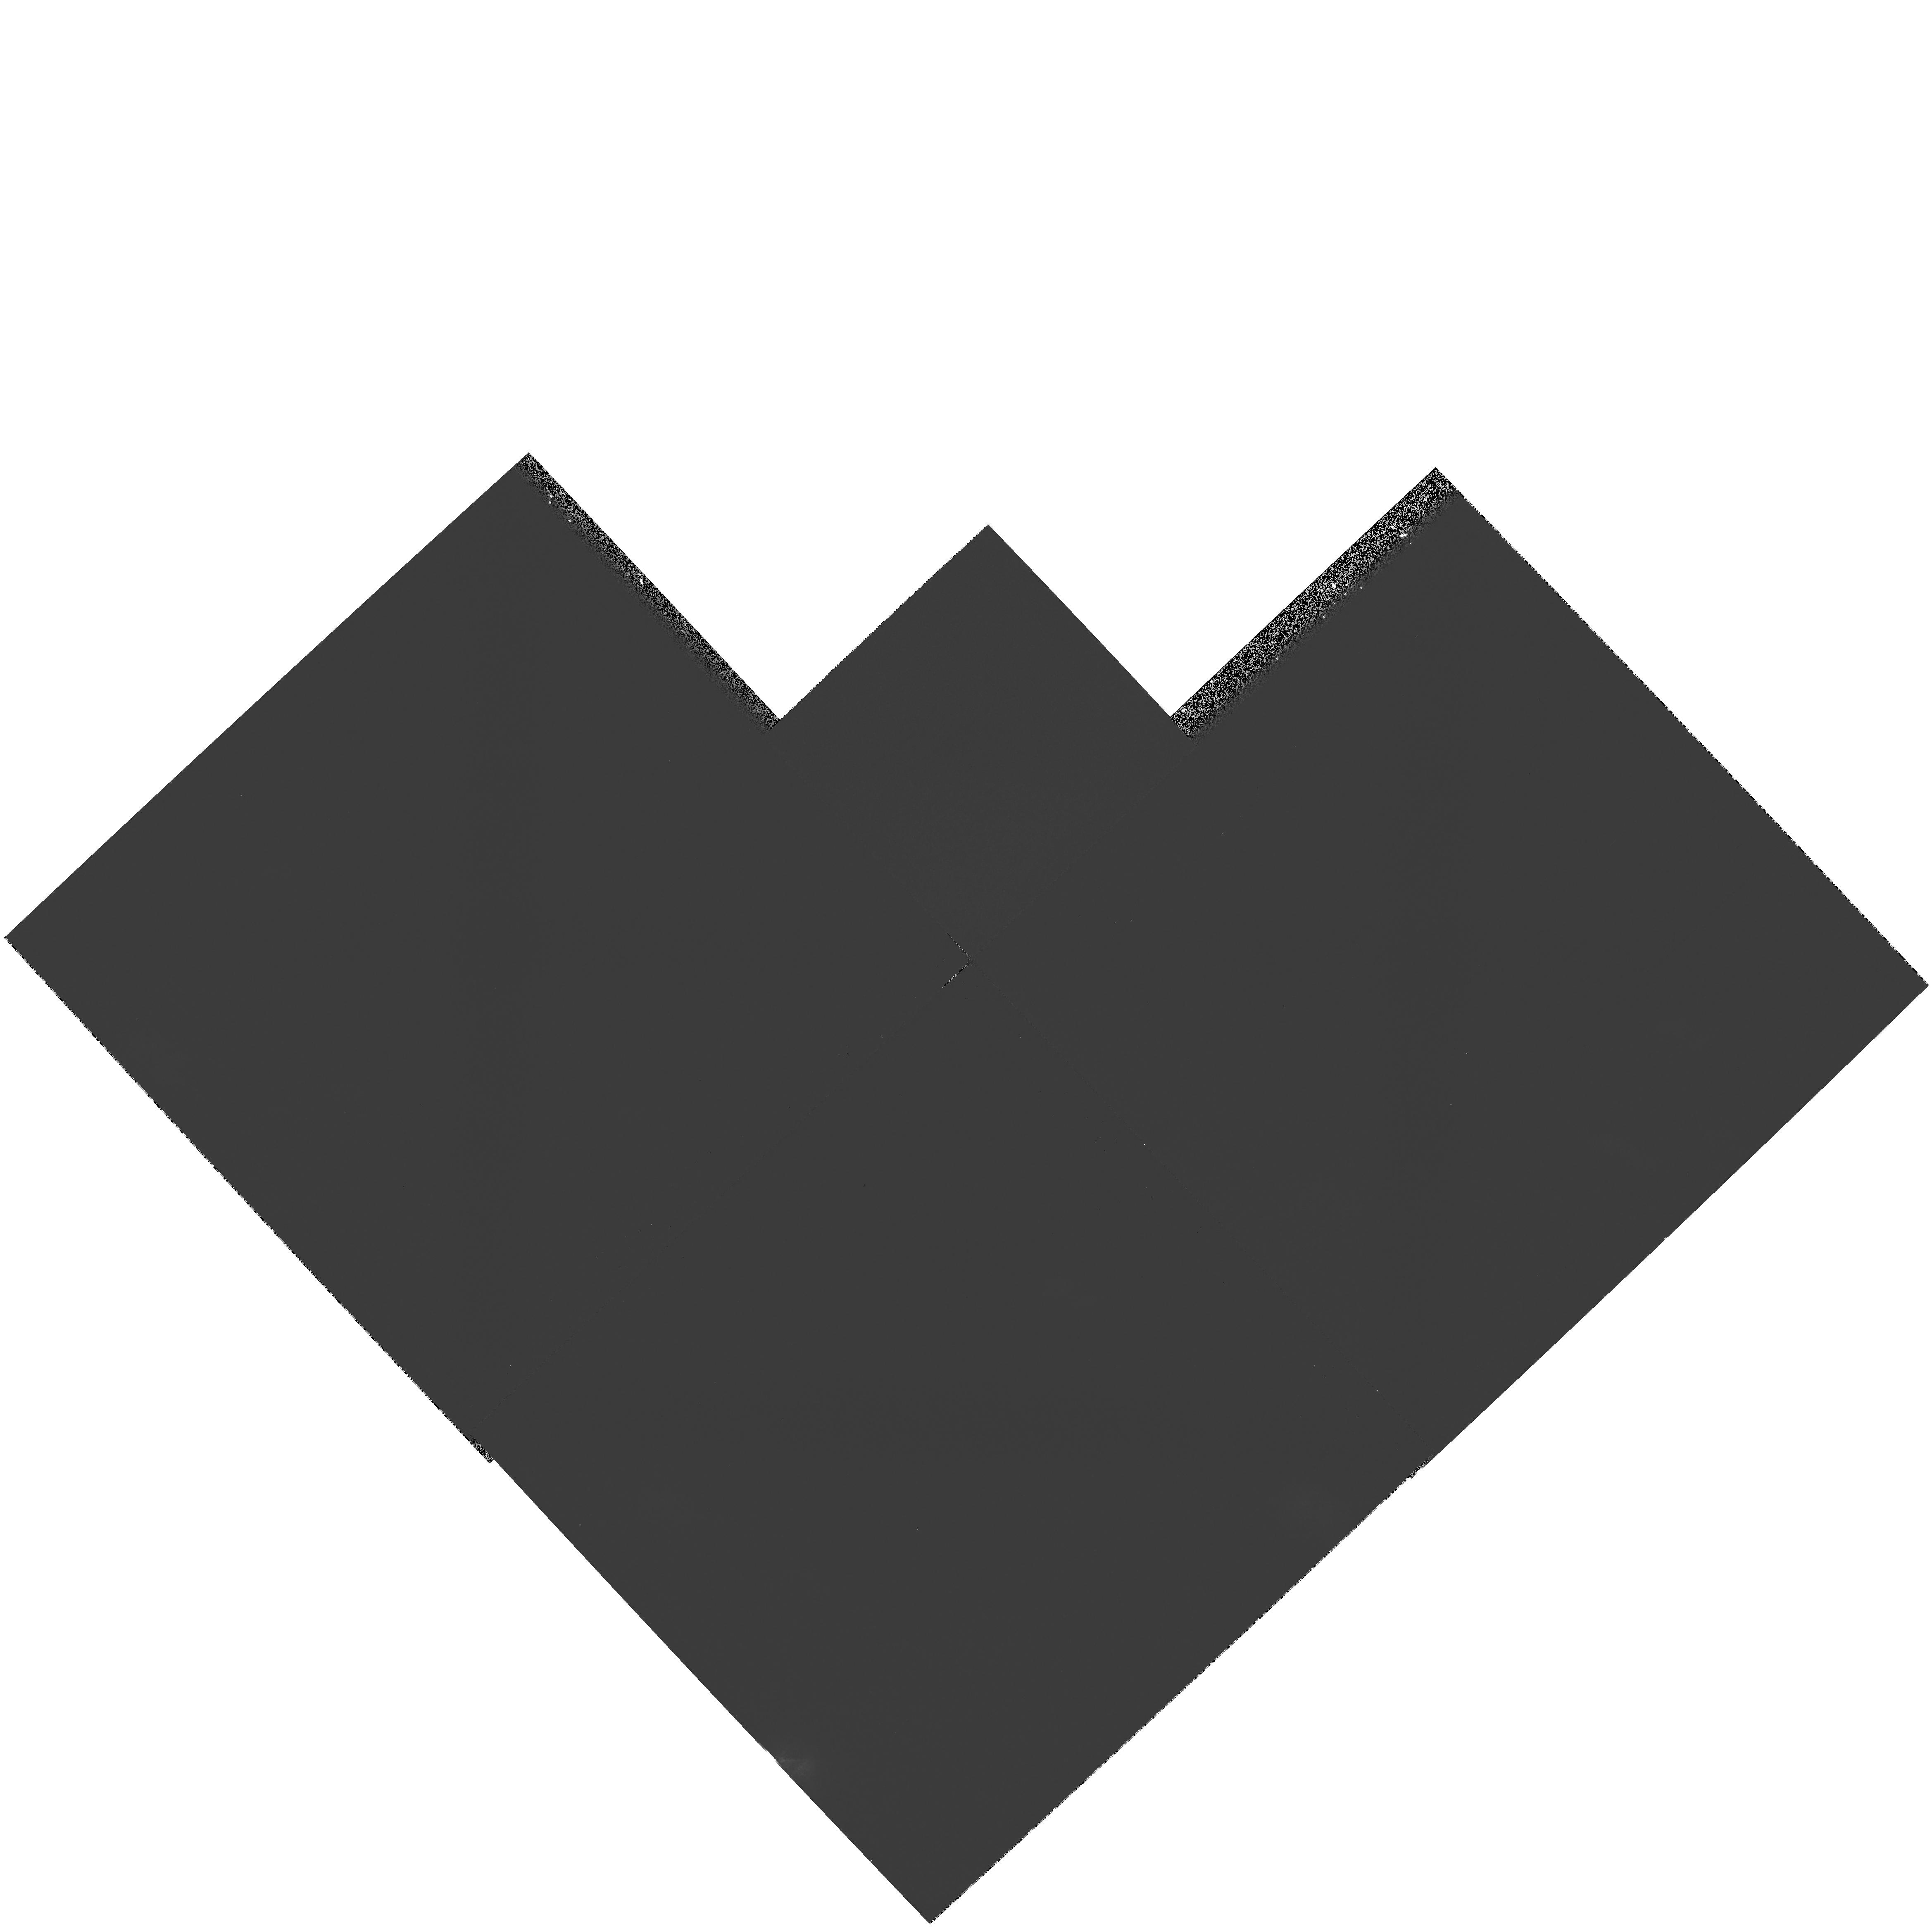
Target: field at RA 257.288°, Dec 67.374°
Instrument: WFPC2/PC
Filter: F606W
Exposure: 20 min
Observation ID: hst_6963_11_wfpc2_pc_f606w_u4fl11

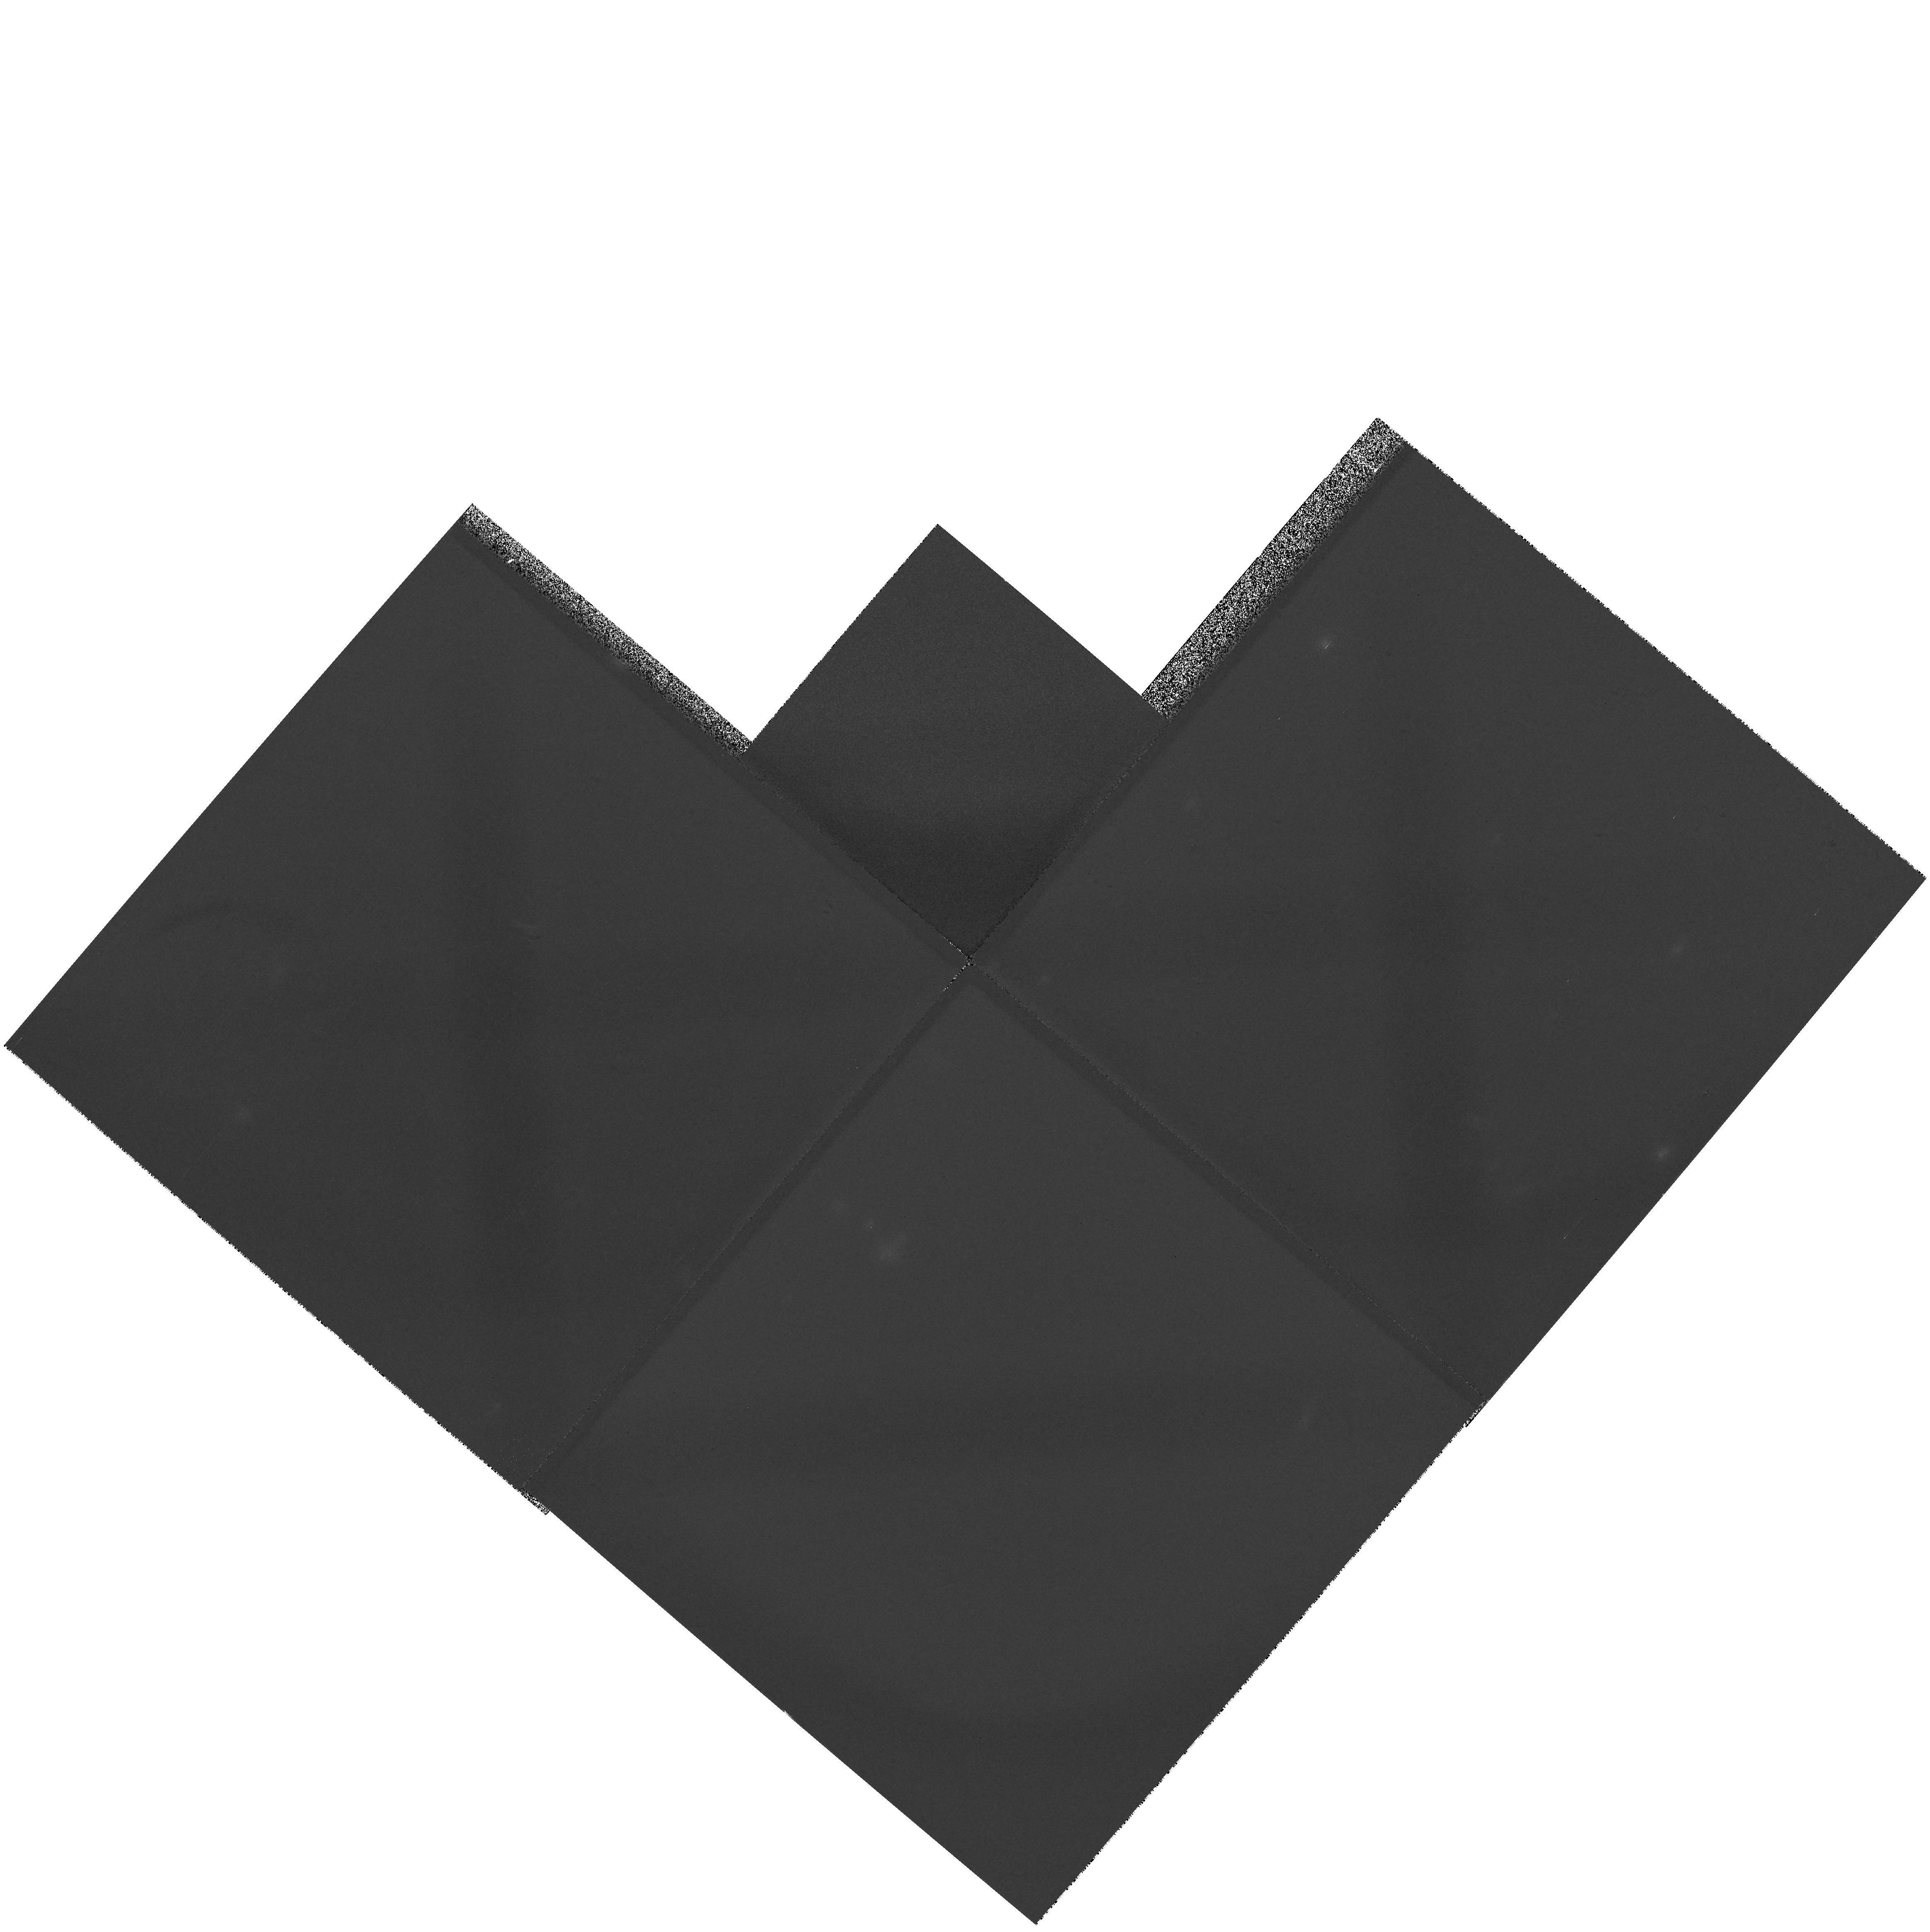
Target: field at RA 257.474°, Dec 71.471°
Instrument: WFPC2/PC
Filter: F606W
Exposure: 21 min
Observation ID: hst_6963_01_wfpc2_pc_f606w_u4fl01

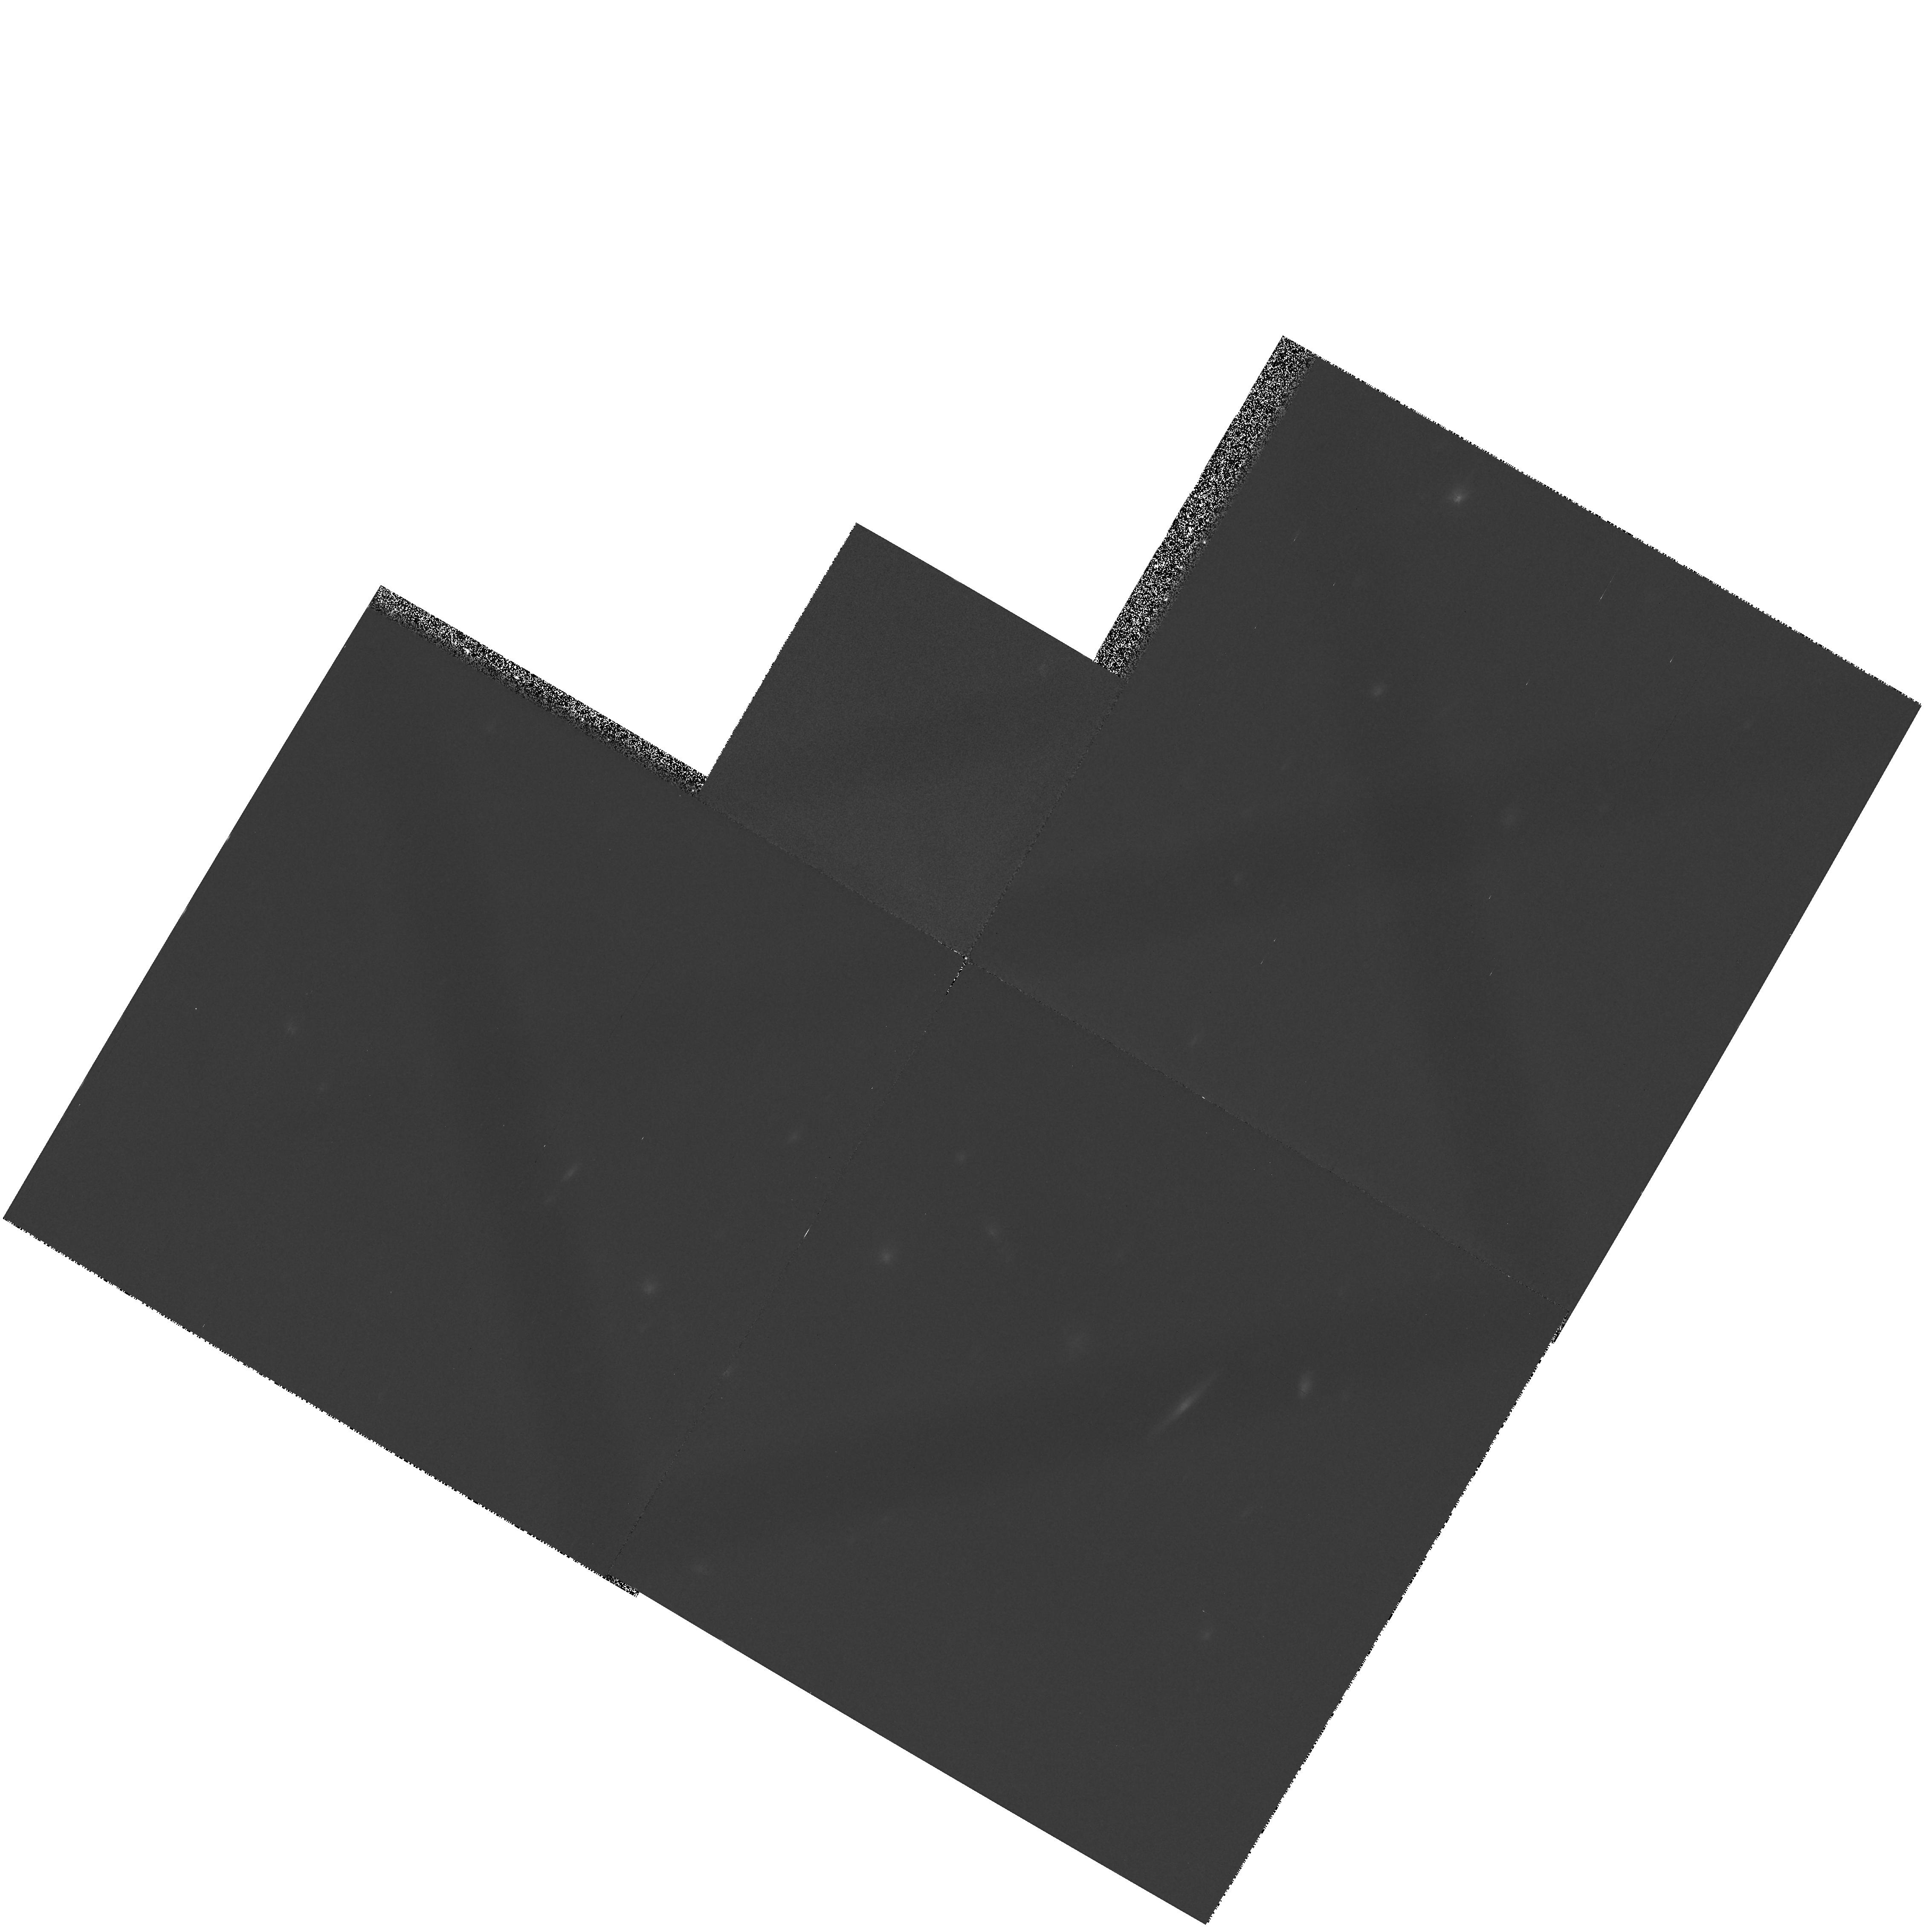
Target: field at RA 257.237°, Dec 69.468°
Instrument: WFPC2/PC
Filter: F606W
Exposure: 20 min
Observation ID: hst_6963_10_wfpc2_pc_f606w_u4fl10

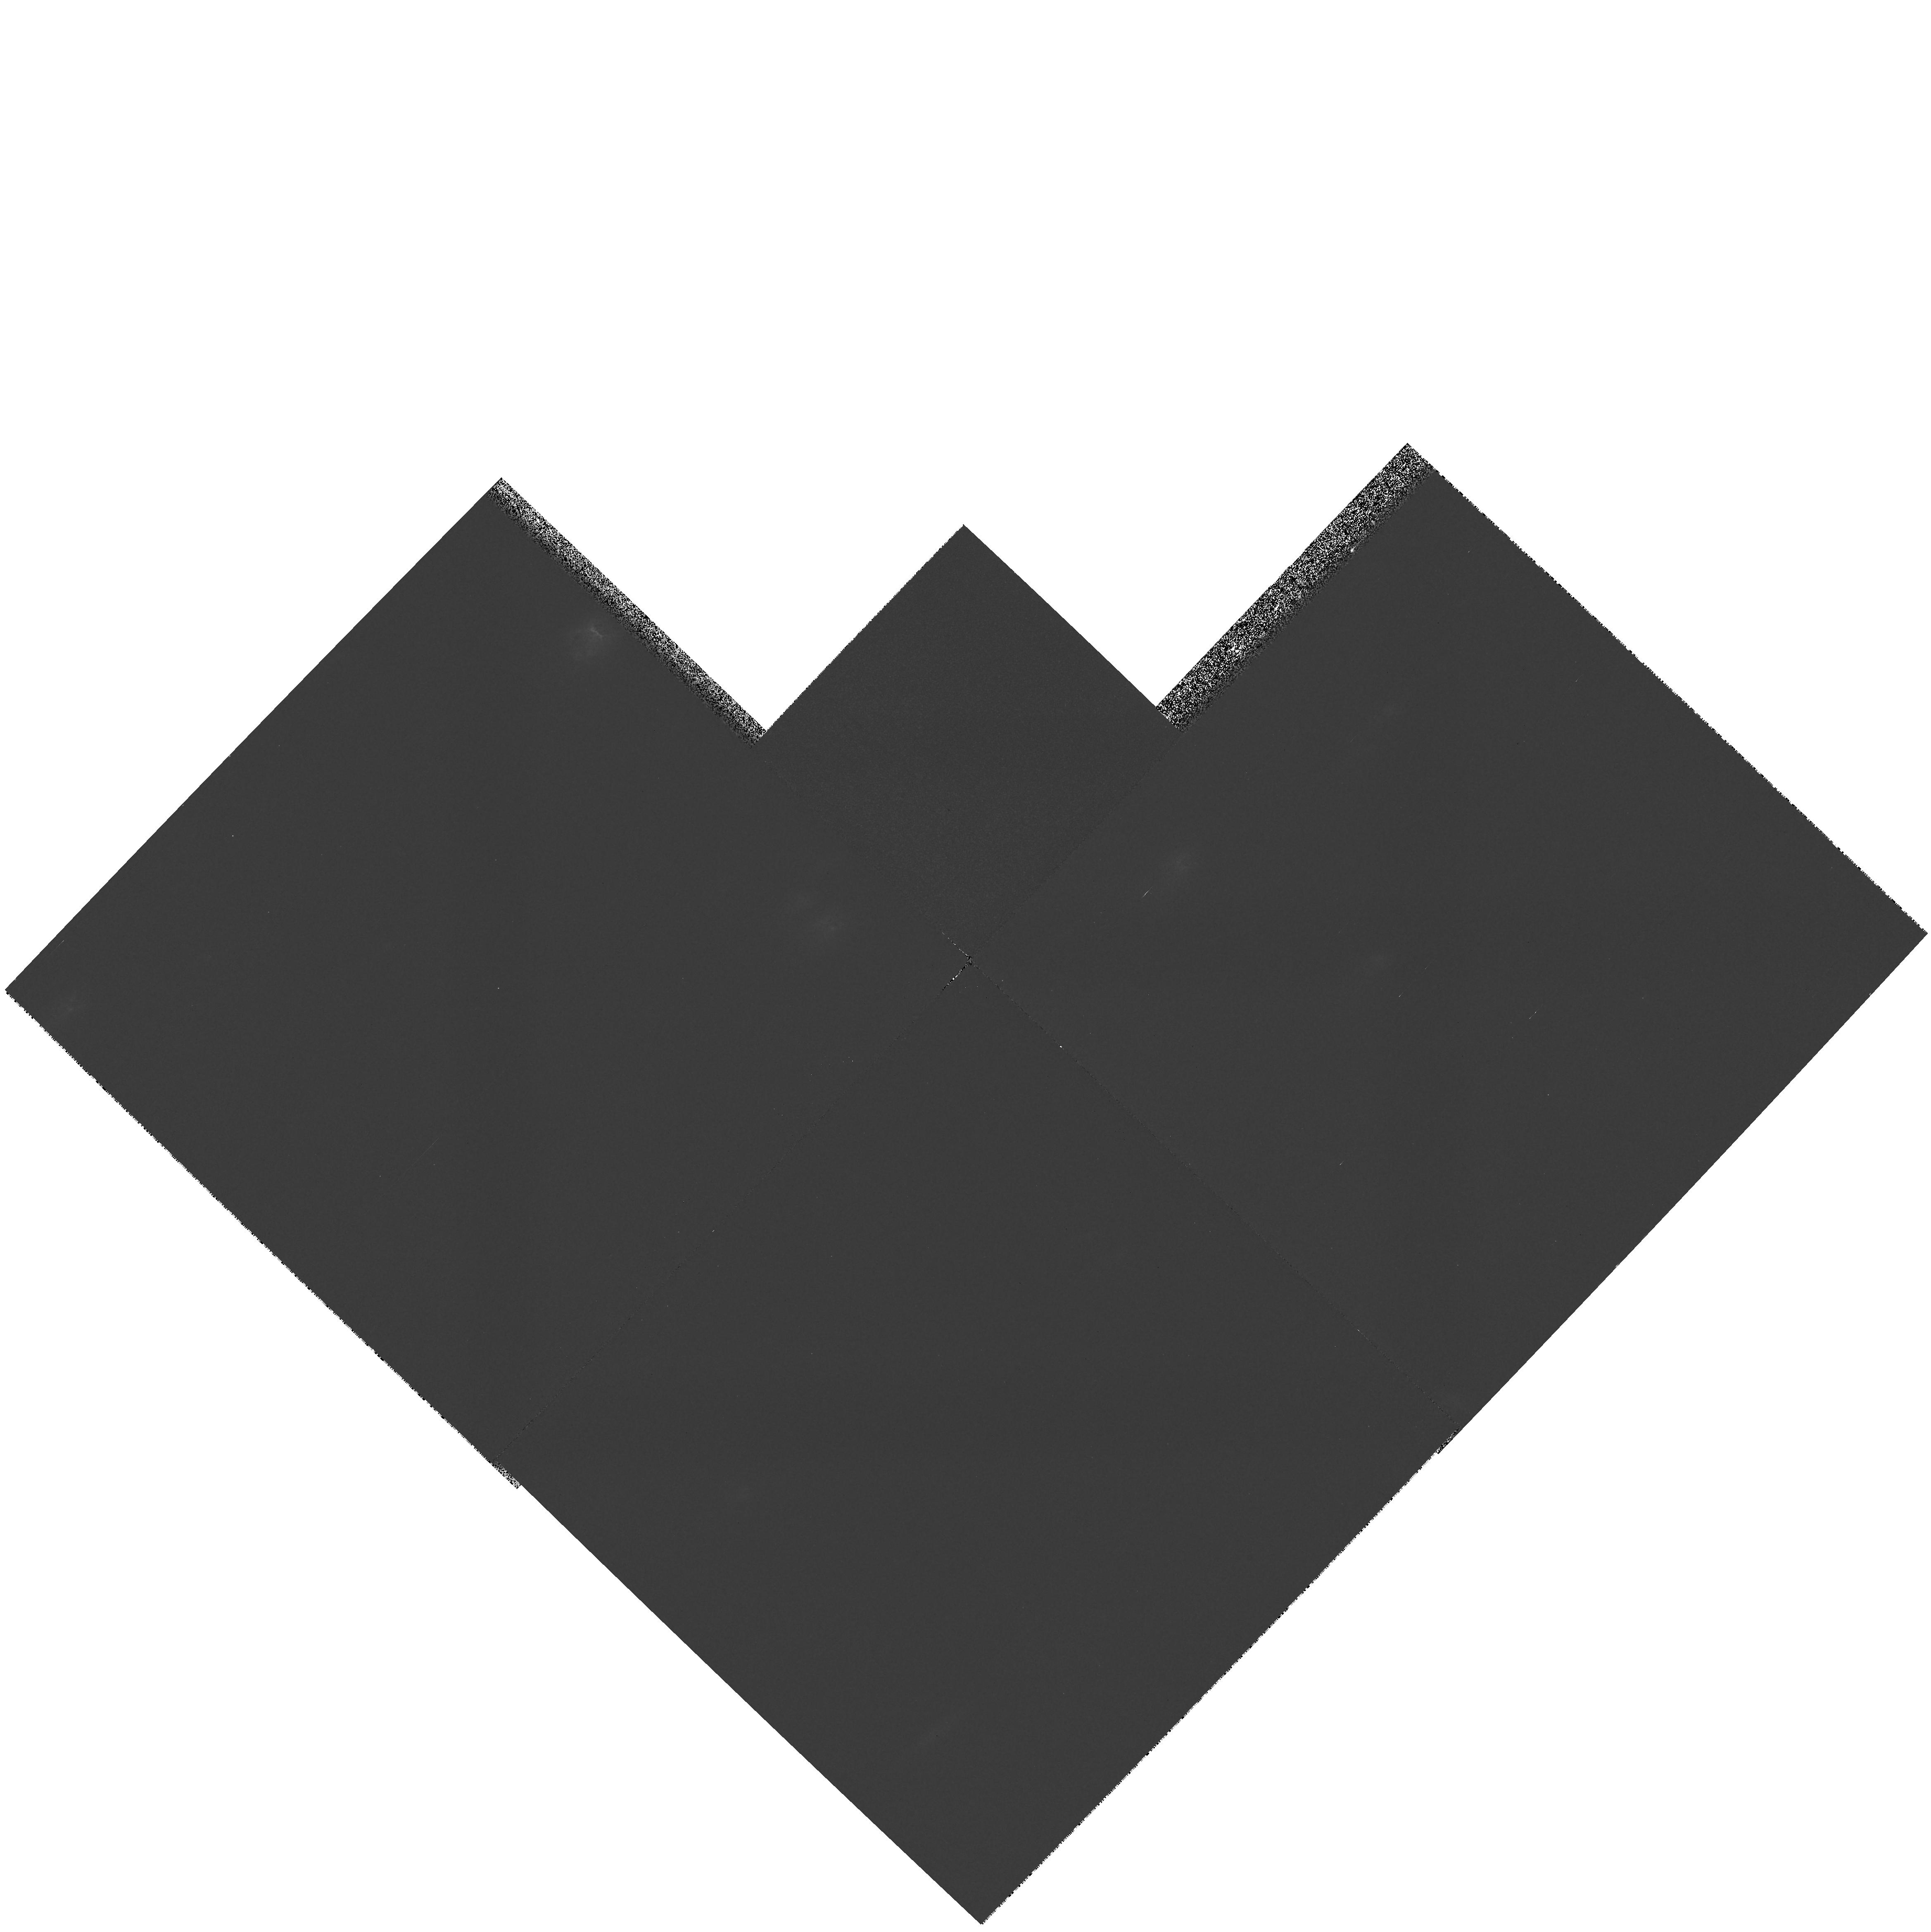
Target: field at RA 257.526°, Dec 64.447°
Instrument: WFPC2/PC
Filter: F606W
Exposure: 20 min
Observation ID: hst_6963_12_wfpc2_pc_f606w_u4fl12

OTA Calibration at Low Limb Angle (PI: Elkin, David)

Earth background at low limb angle is detected in two filters in all four chips to determine received intensity over the range 15.5 to 20 degrees. Sequences of one, two, three or four one-minute exposures per visit are scheduled where possible without impact to an otherwise completed flight calendar. Observations are distributed in time and in sun position.